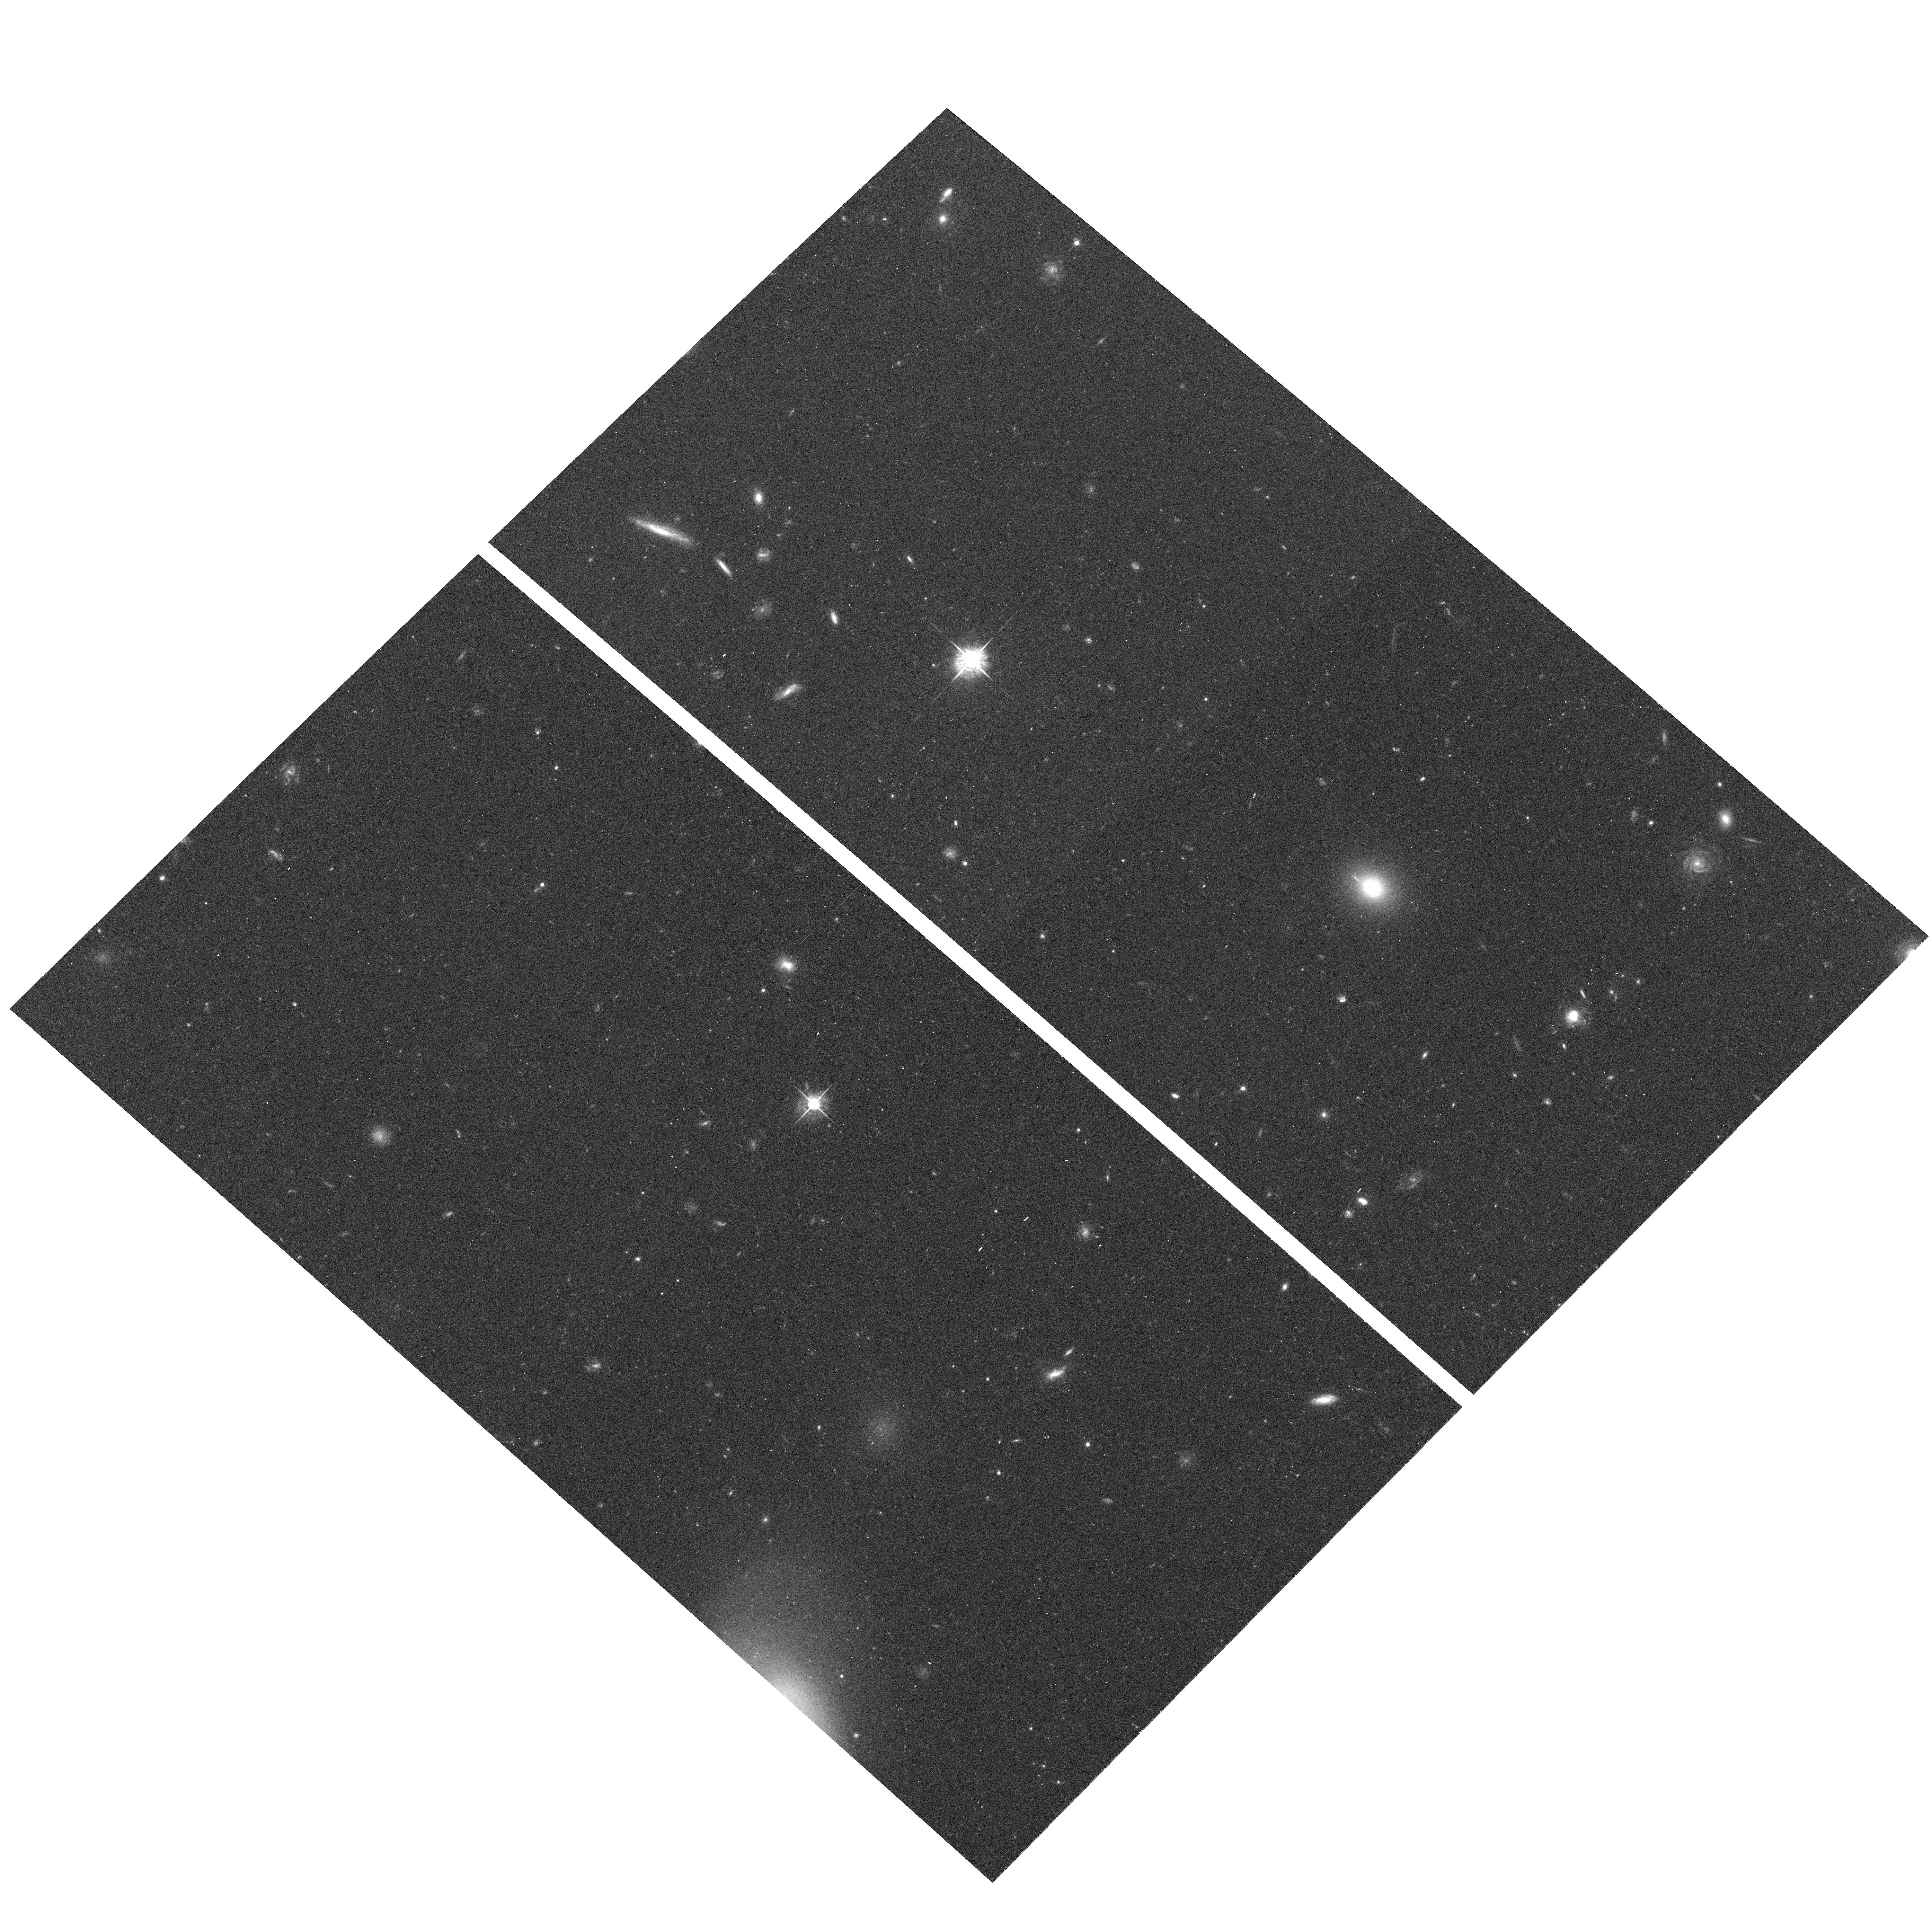
Target: field at RA 195.231°, Dec 27.688°. Instrument: ACS/WFC. Filter: F625W. Exposure: 23 min. Observation ID: hst_9274_01_acs_wfc_f625w_j6jf01

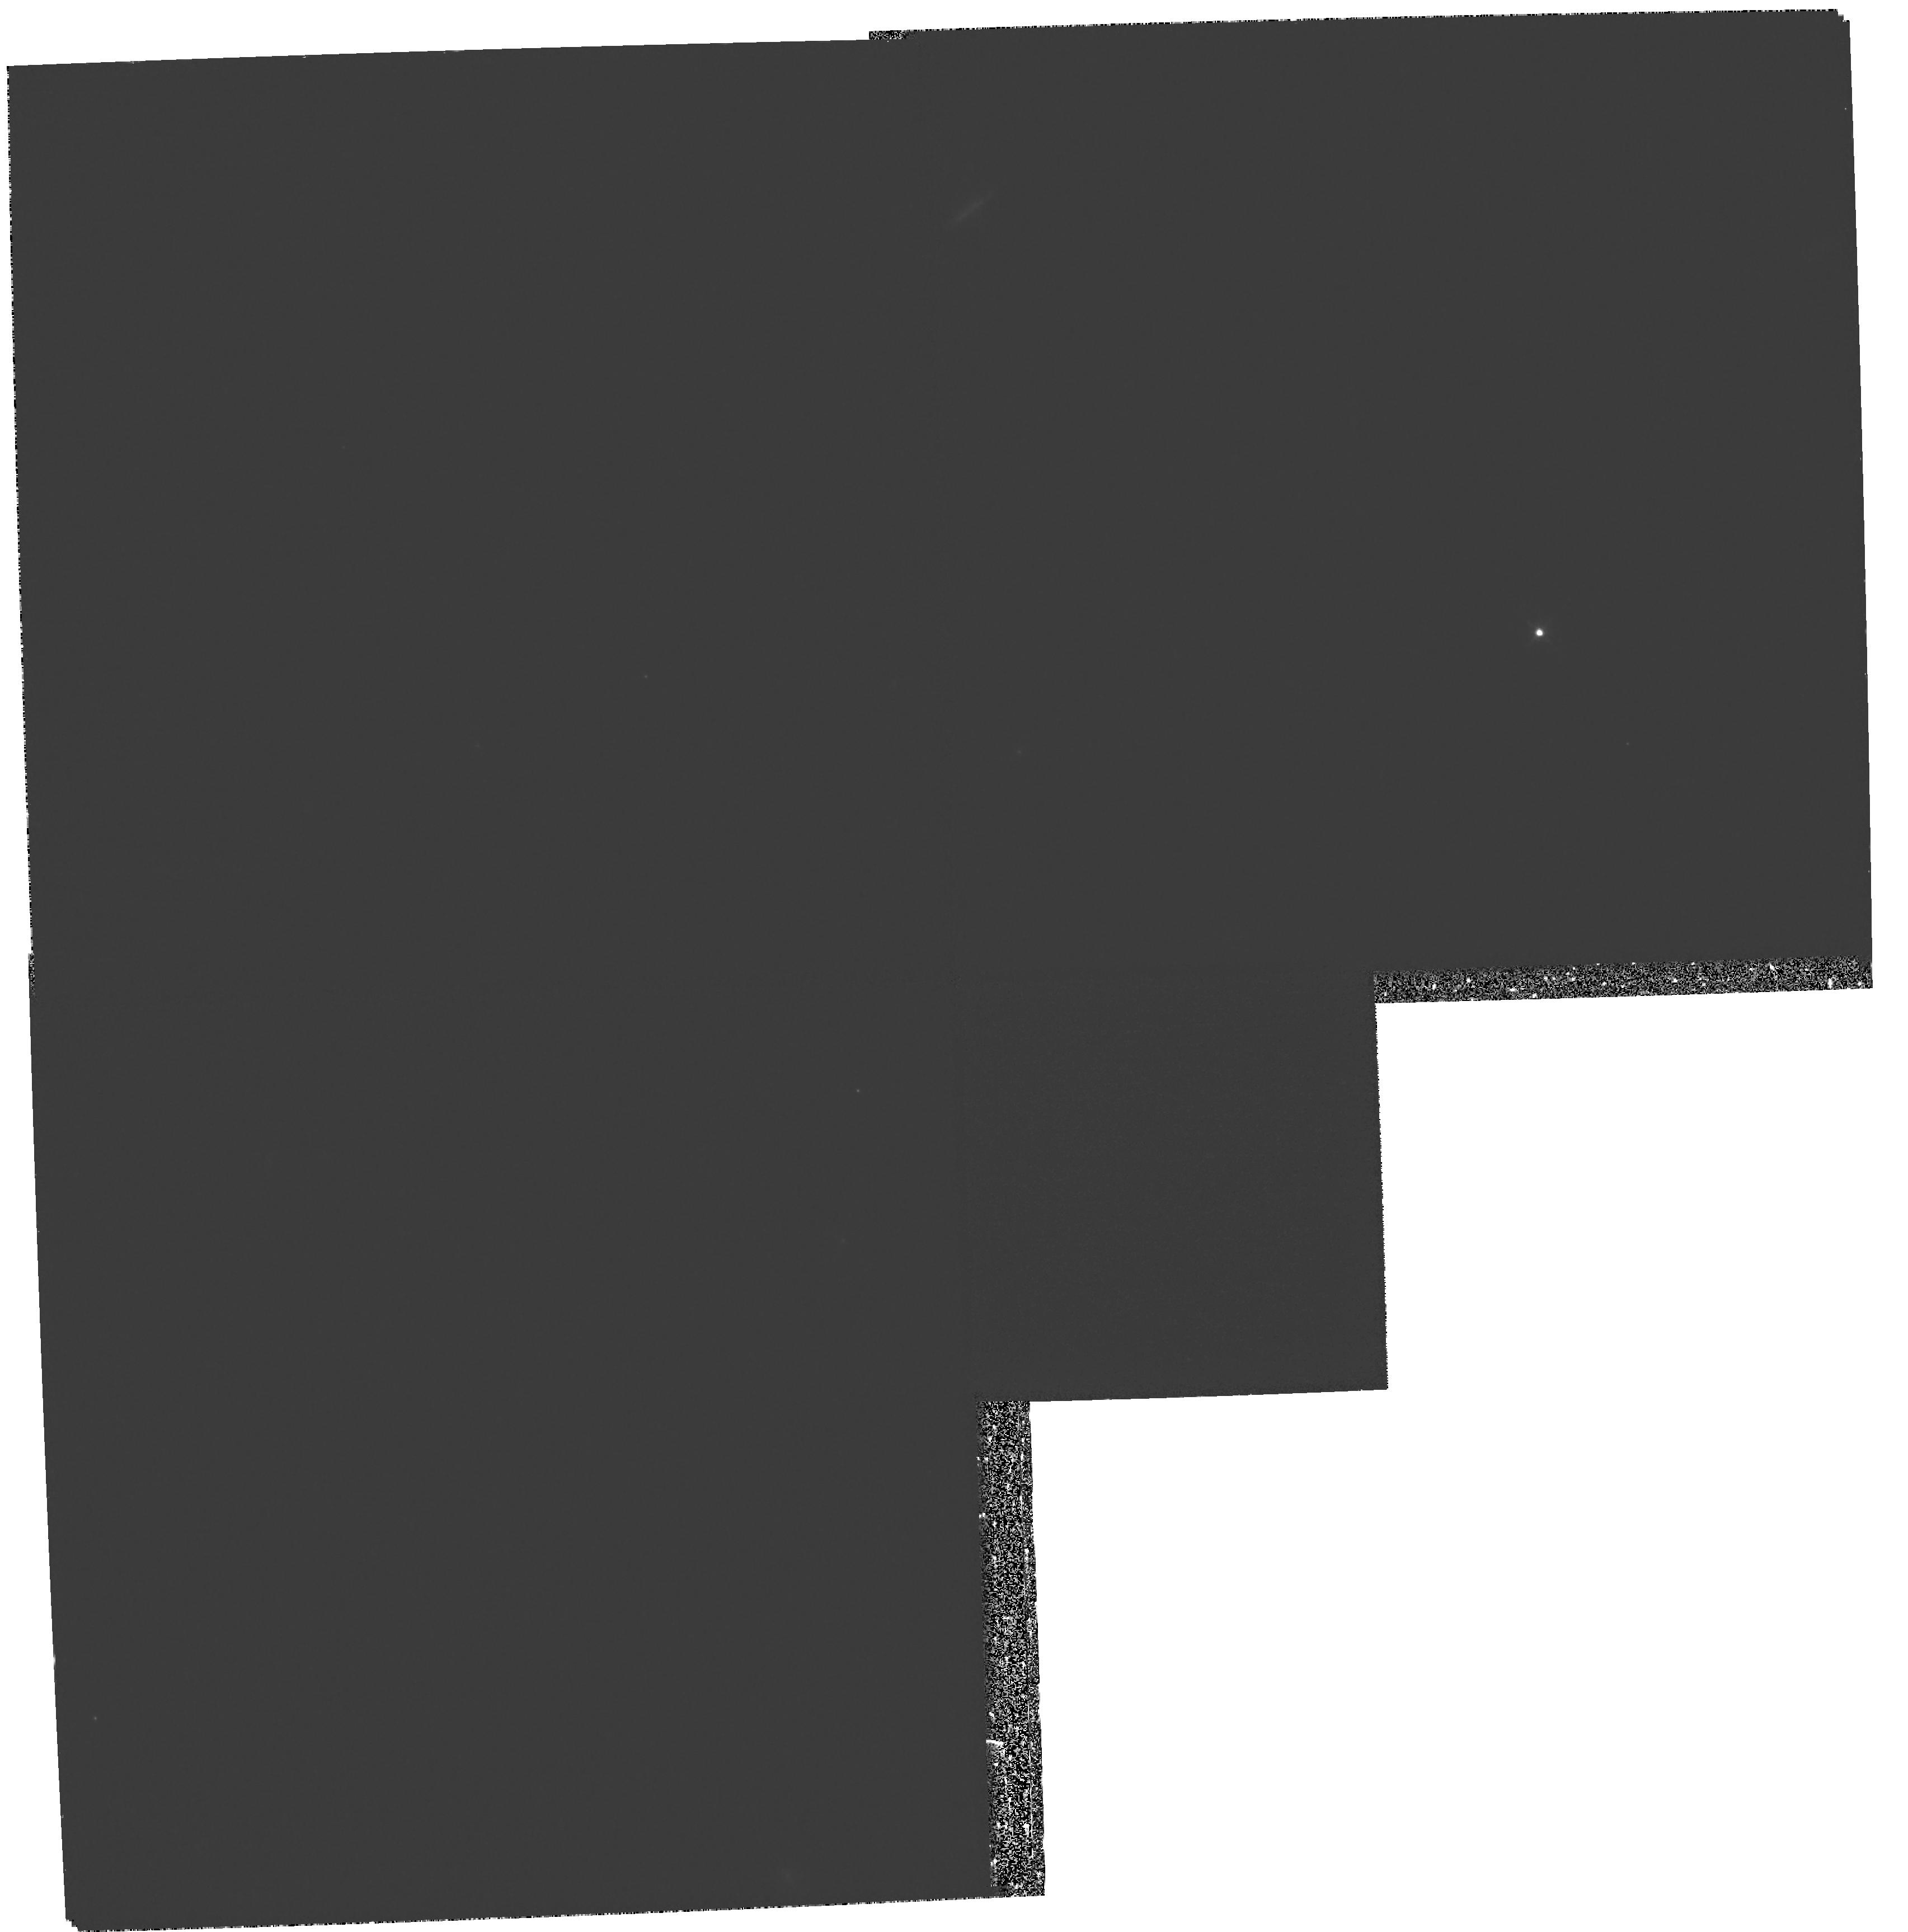
Target: COMA-DEBRIS-3. Instrument: WFPC2/PC. Filter: F673N. Exposure: 1.3 h. Observation ID: hst_9274_02_wfpc2_pc_f673n_u6jf02

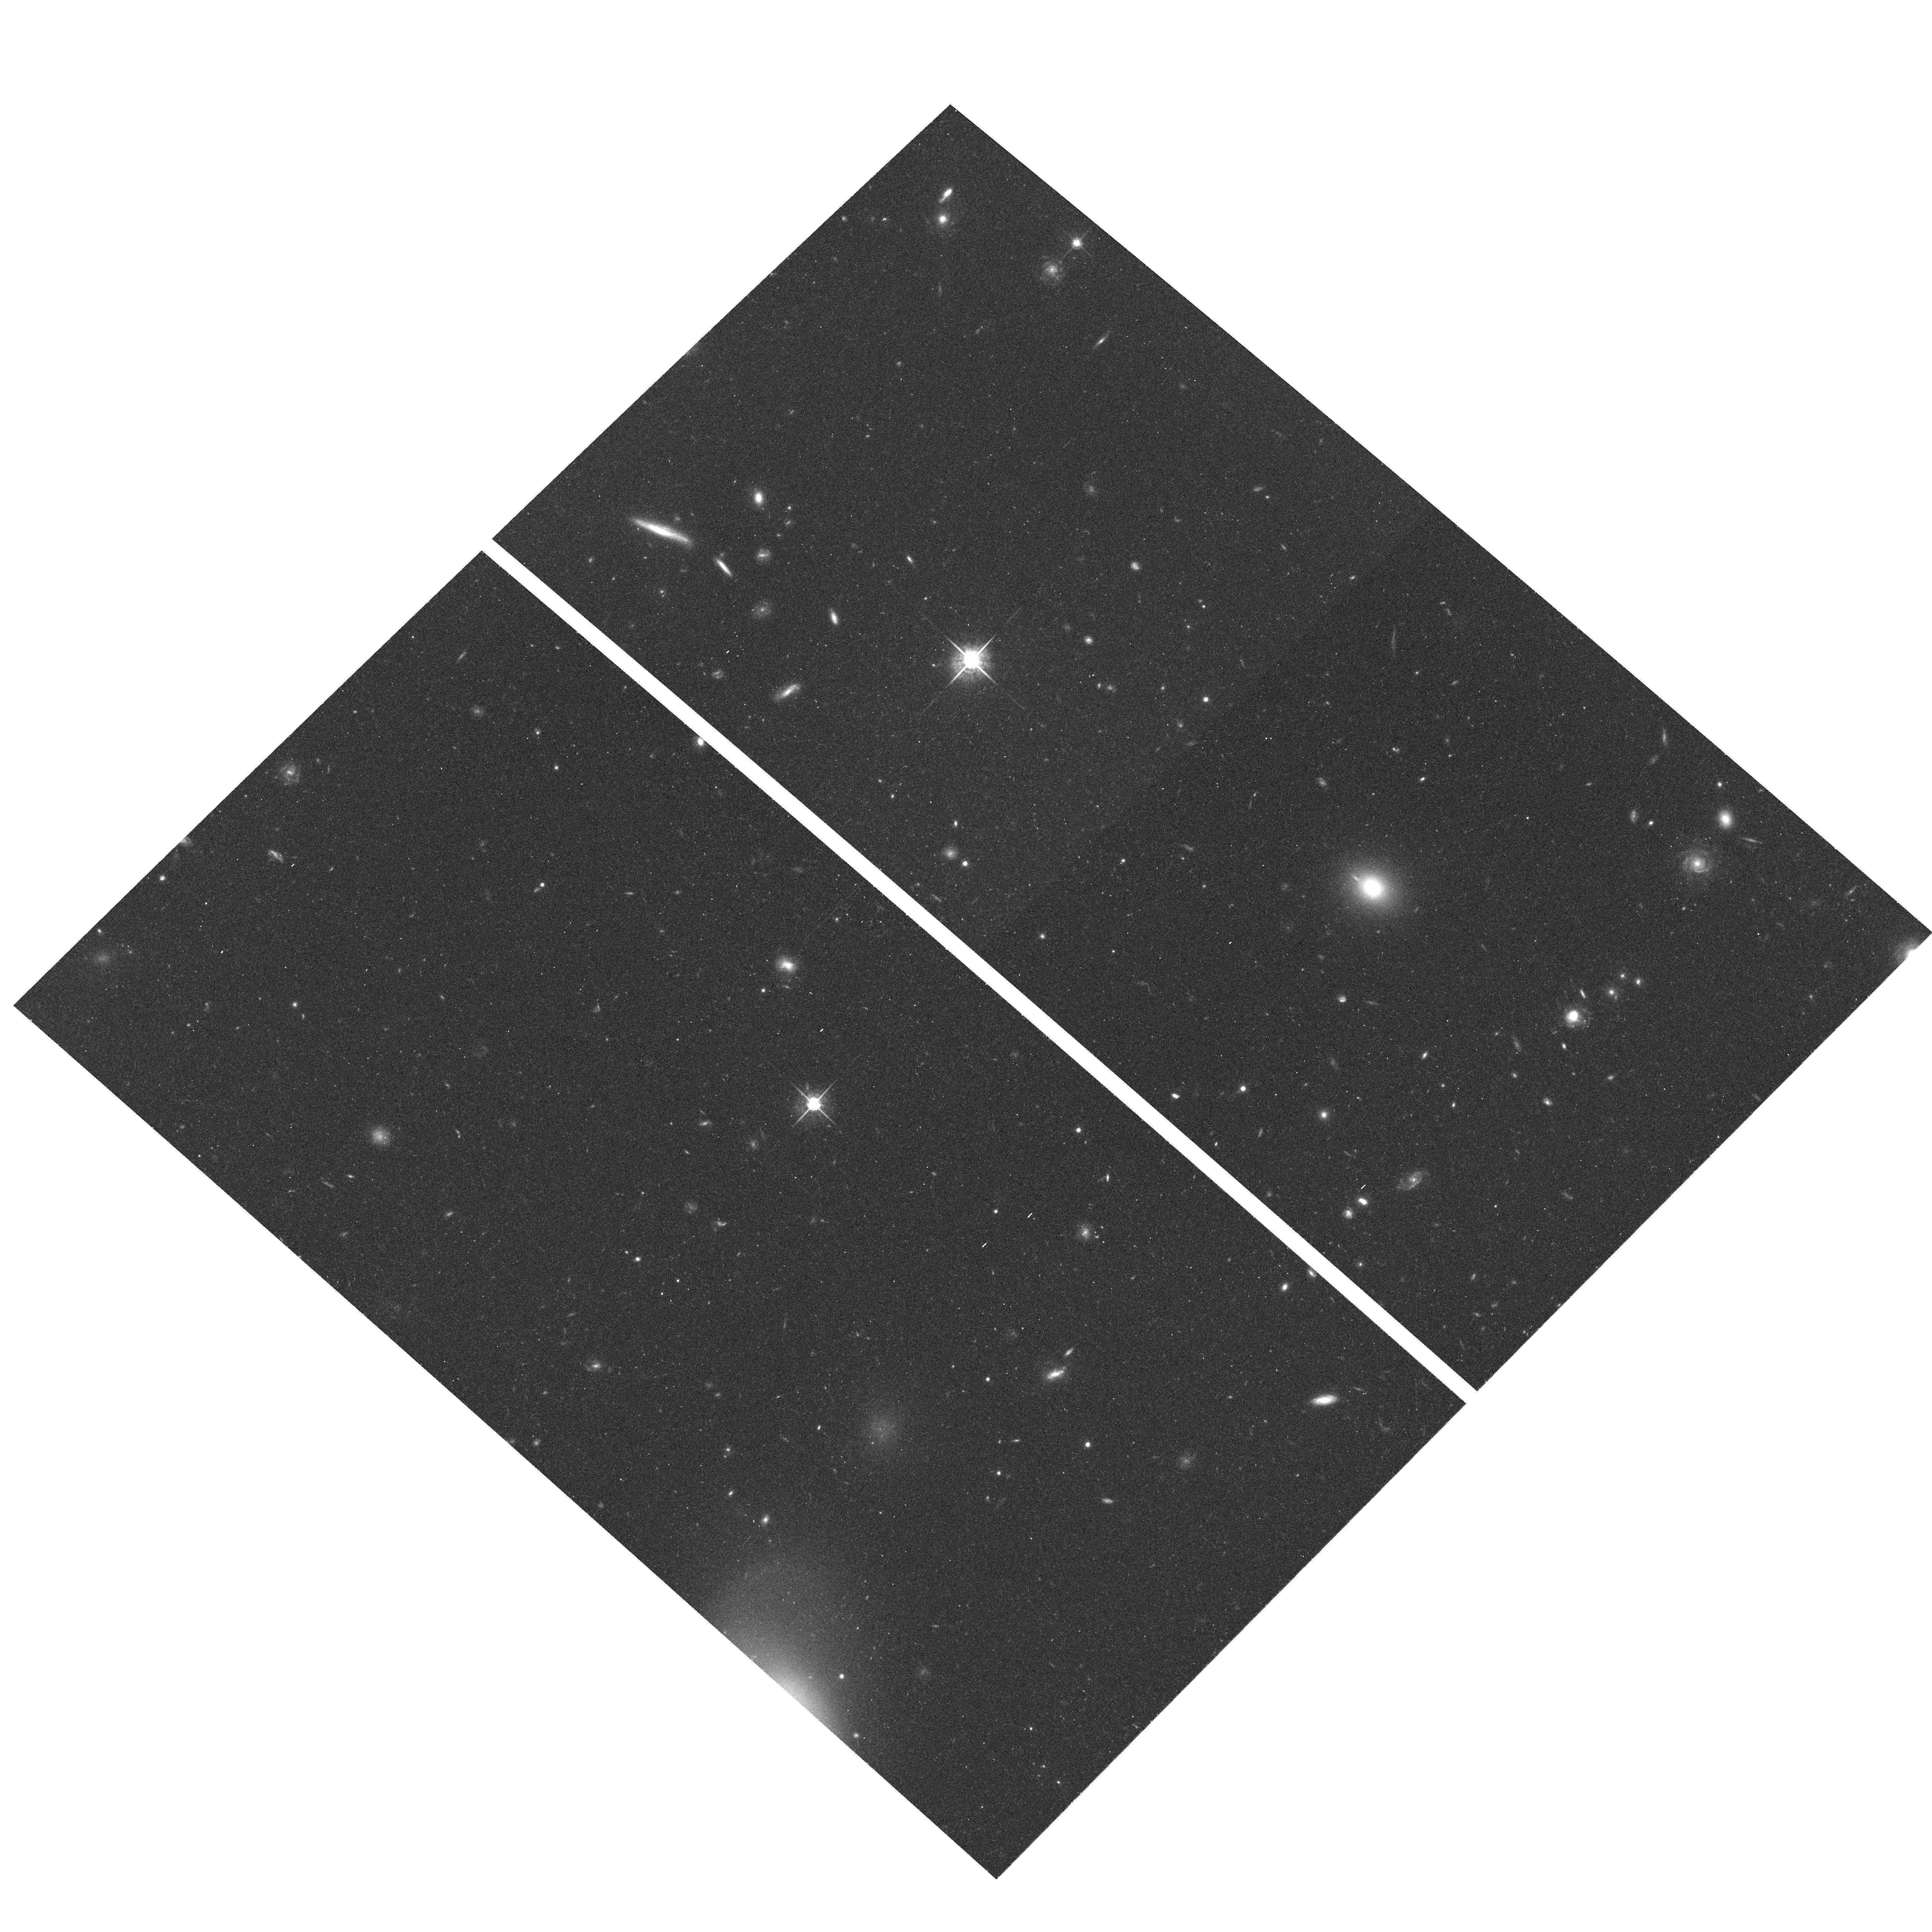
Target: field at RA 195.231°, Dec 27.689°. Instrument: ACS/WFC. Filter: F775W. Exposure: 25 min. Observation ID: hst_9274_01_acs_wfc_f775w_j6jf01

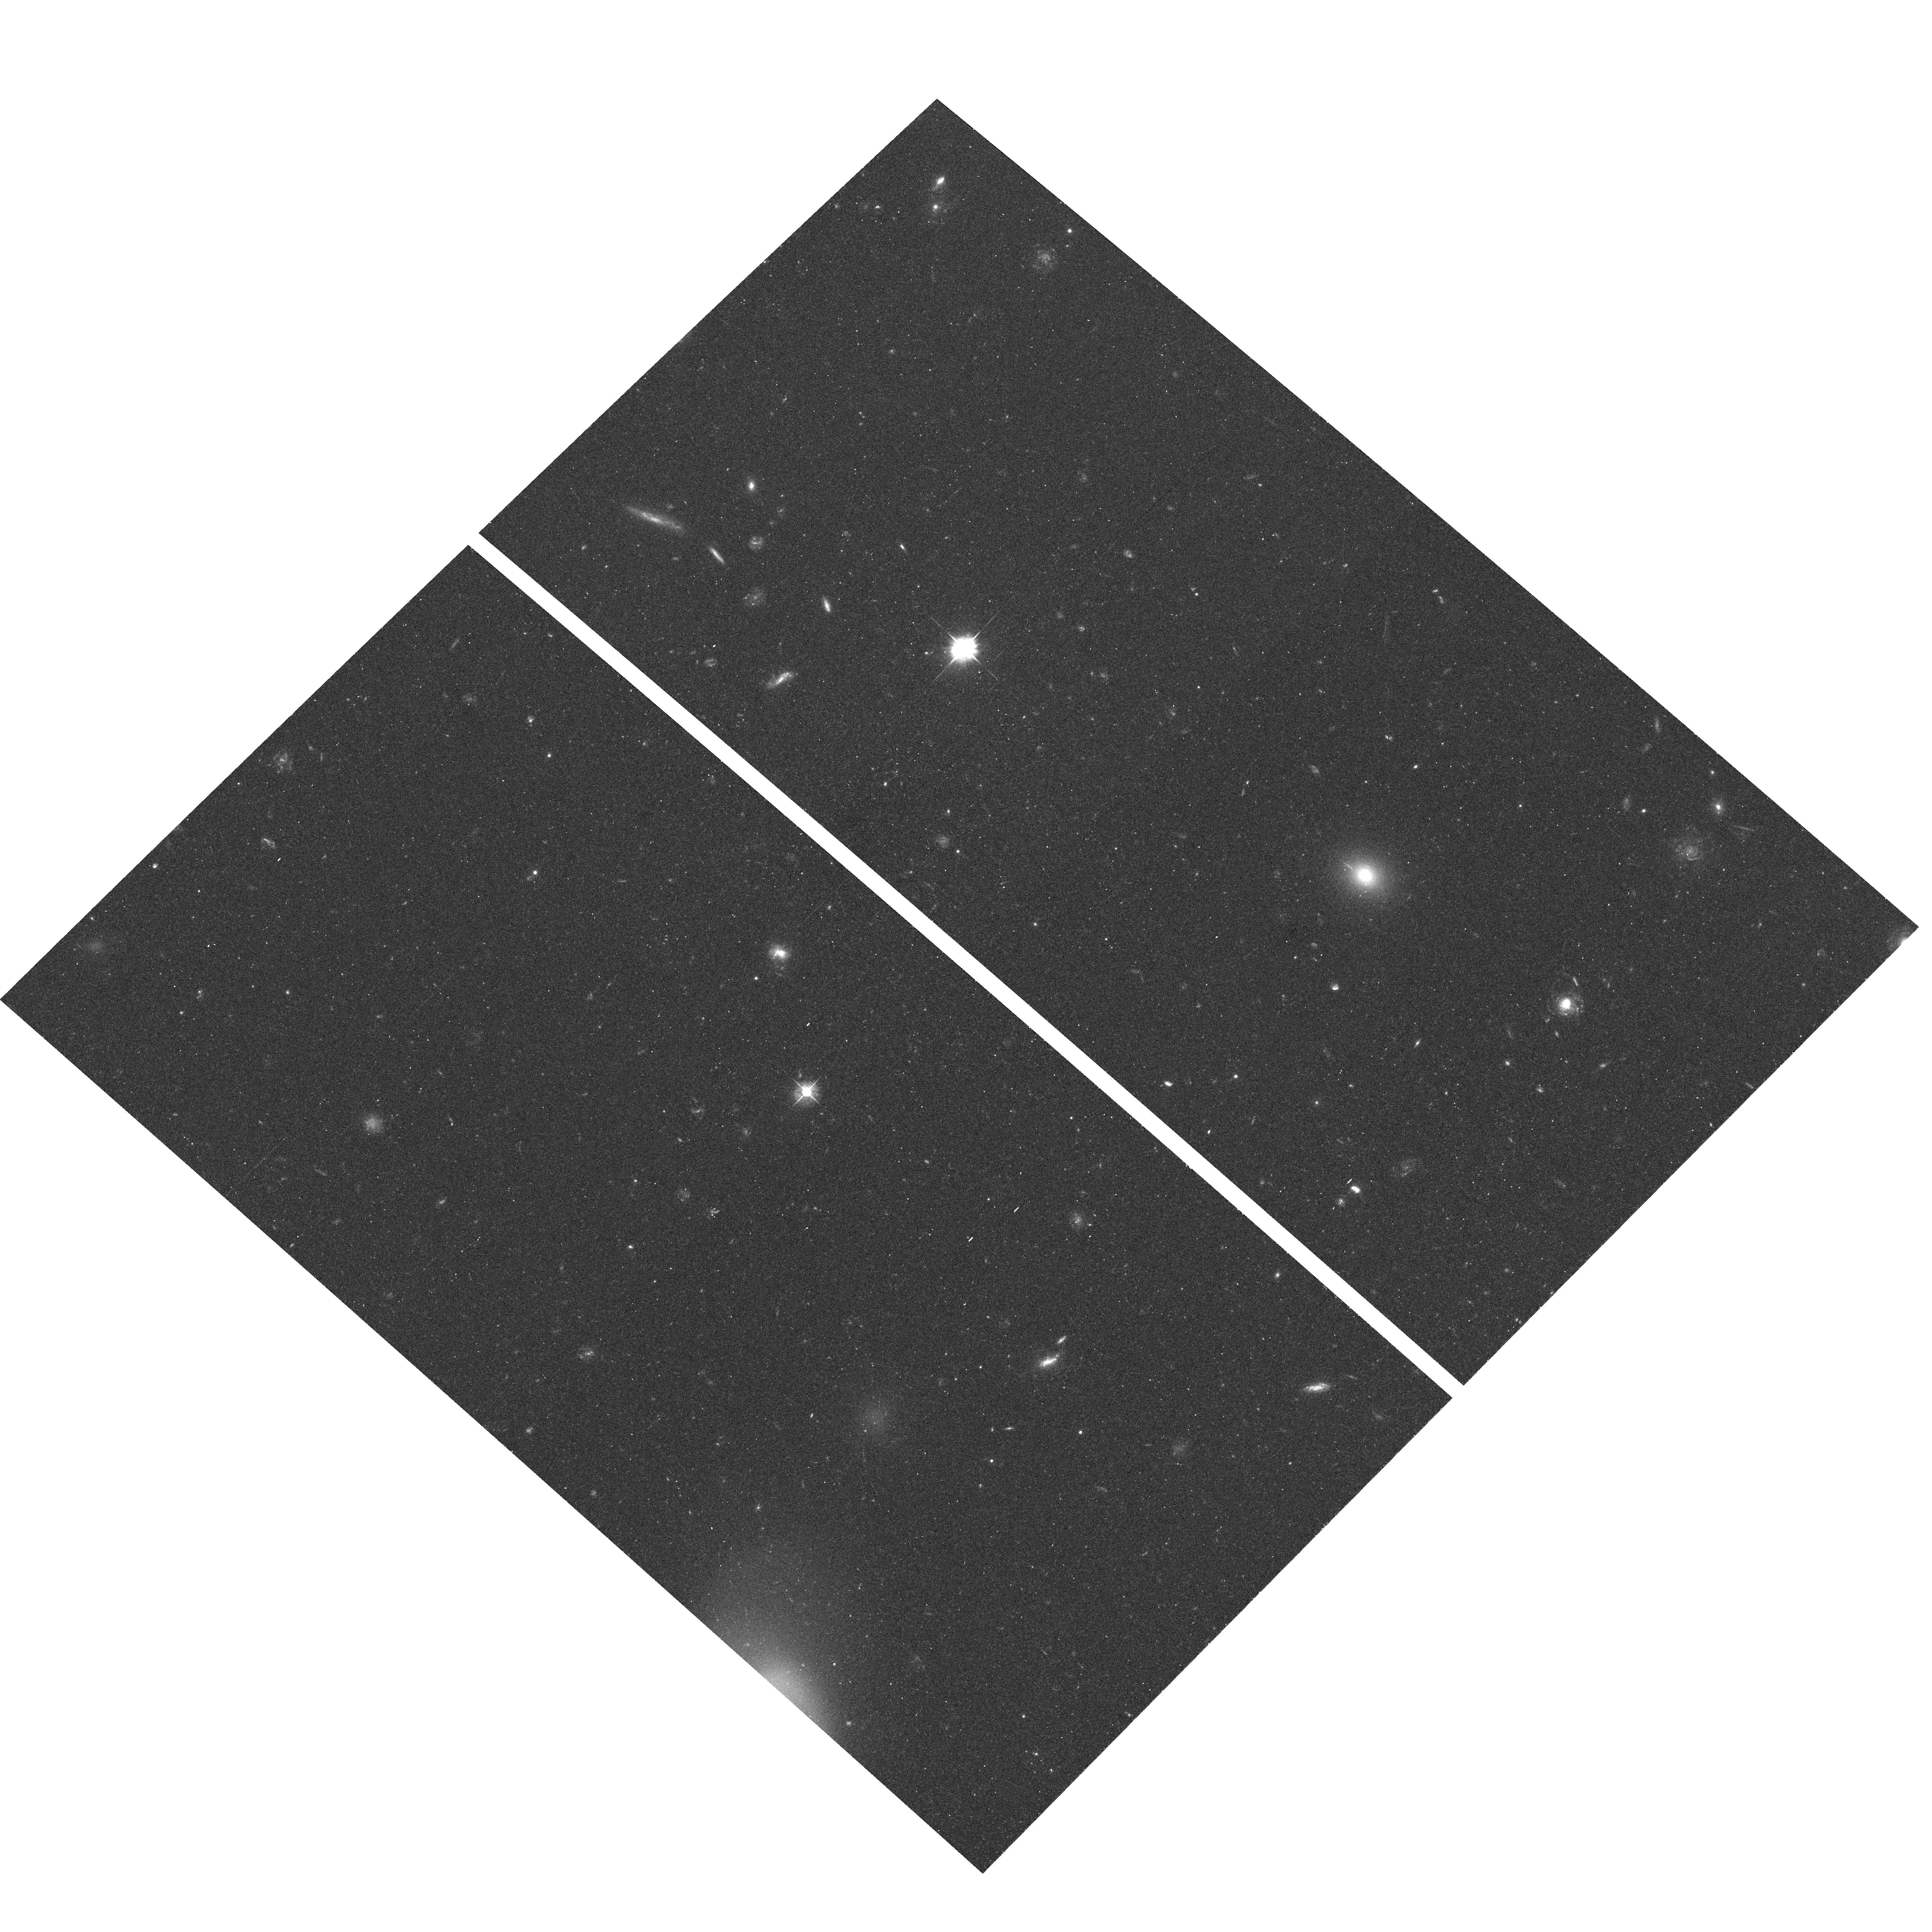
Target: field at RA 195.231°, Dec 27.688°. Instrument: ACS/WFC. Filter: F475W. Exposure: 26 min. Observation ID: hst_9274_01_acs_wfc_f475w_j6jf01

Cluster-Galaxy Interactions in the Coma Cluster (PI: Gregg, Michael D.)

The vigorously star forming galaxy NGC 4911 provides a spectacular example of a luminous spiral on its first passage through the hot intracluster medium of the Coma cluster. ACIS-I imaging of NGC 4911 and its environs will complement HST Cycle 8 WFPC2 imaging and reveal the role of the X-ray gas in driving star formation and generating tidal debris. To further explore this connection, we request 4 orbits of HST/WFPC2 H-alpha imaging. The ACIS-I image will also contain the giant spiral NGC 4921, another X-ray source interacting with the intracluster medium. In addition, the ACIS-I image will provide deep, high resolution look at the Coma intracluster medium over a wide range of X-ray surface brightness.